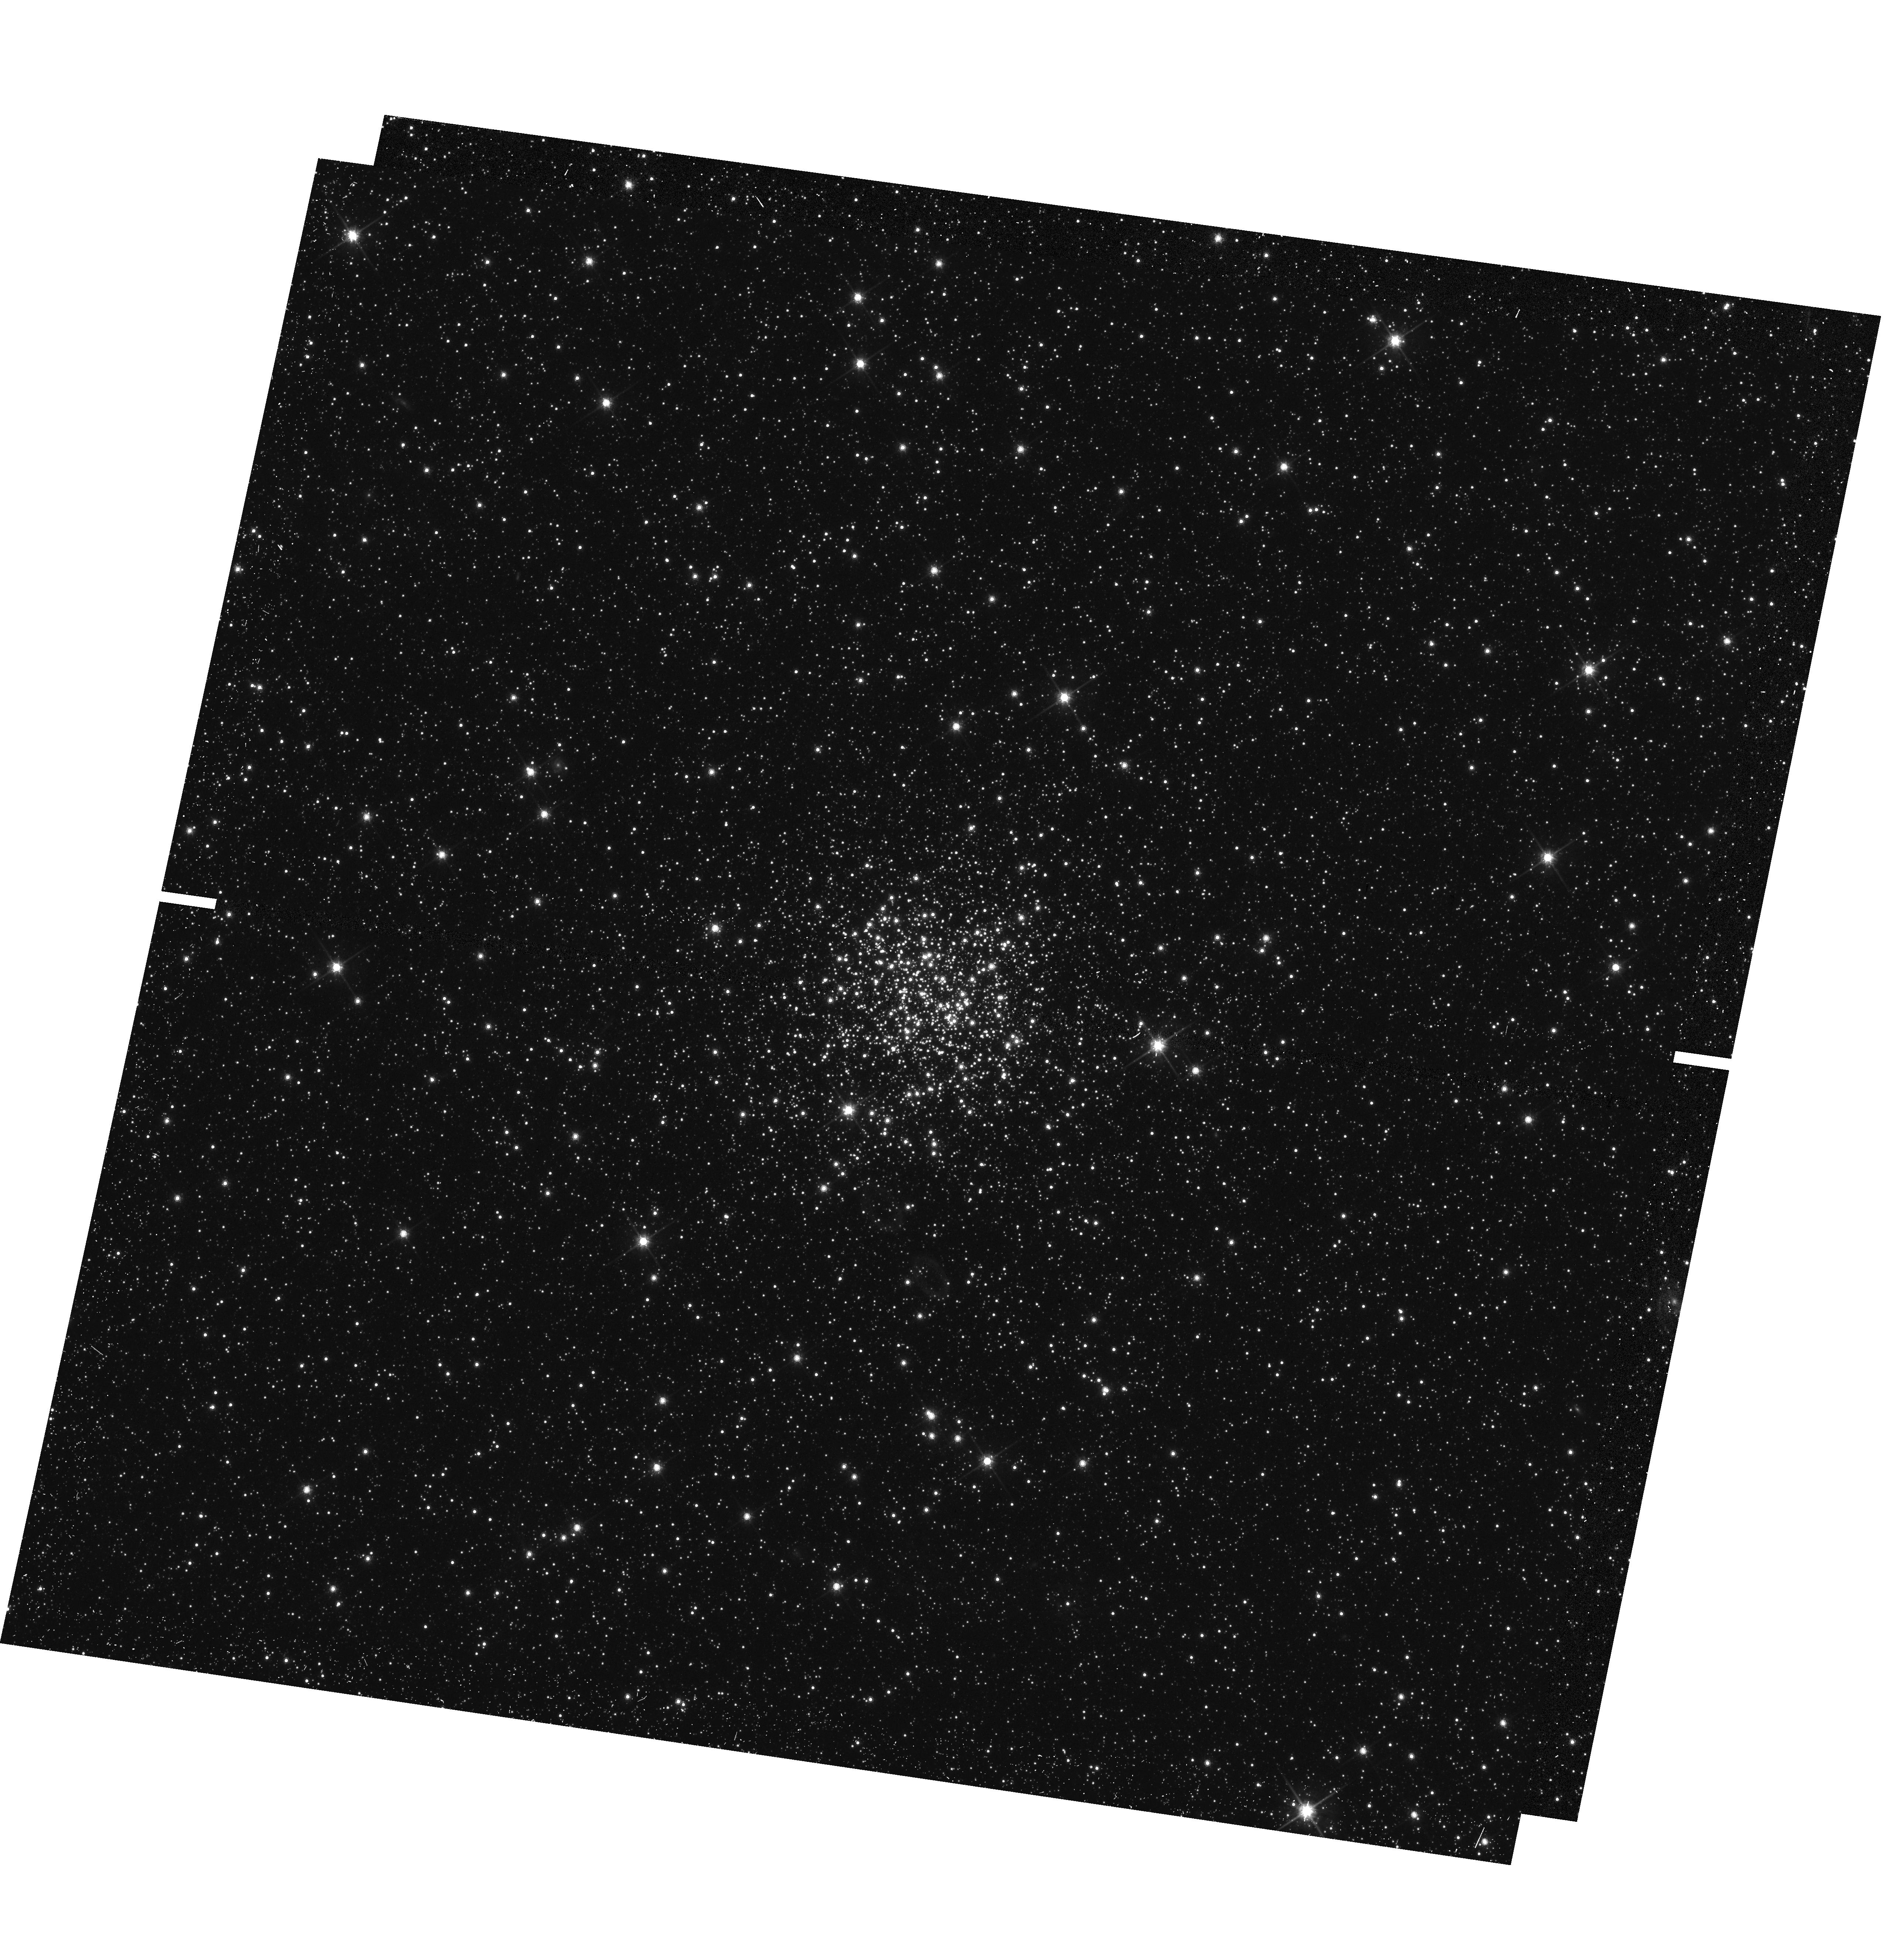
Target: NGC-294. Instrument: WFC3/UVIS. Filter: F814W. Exposure: 13 min. Observation ID: hst_14710_06_wfc3_uvis_f814w_id6i06

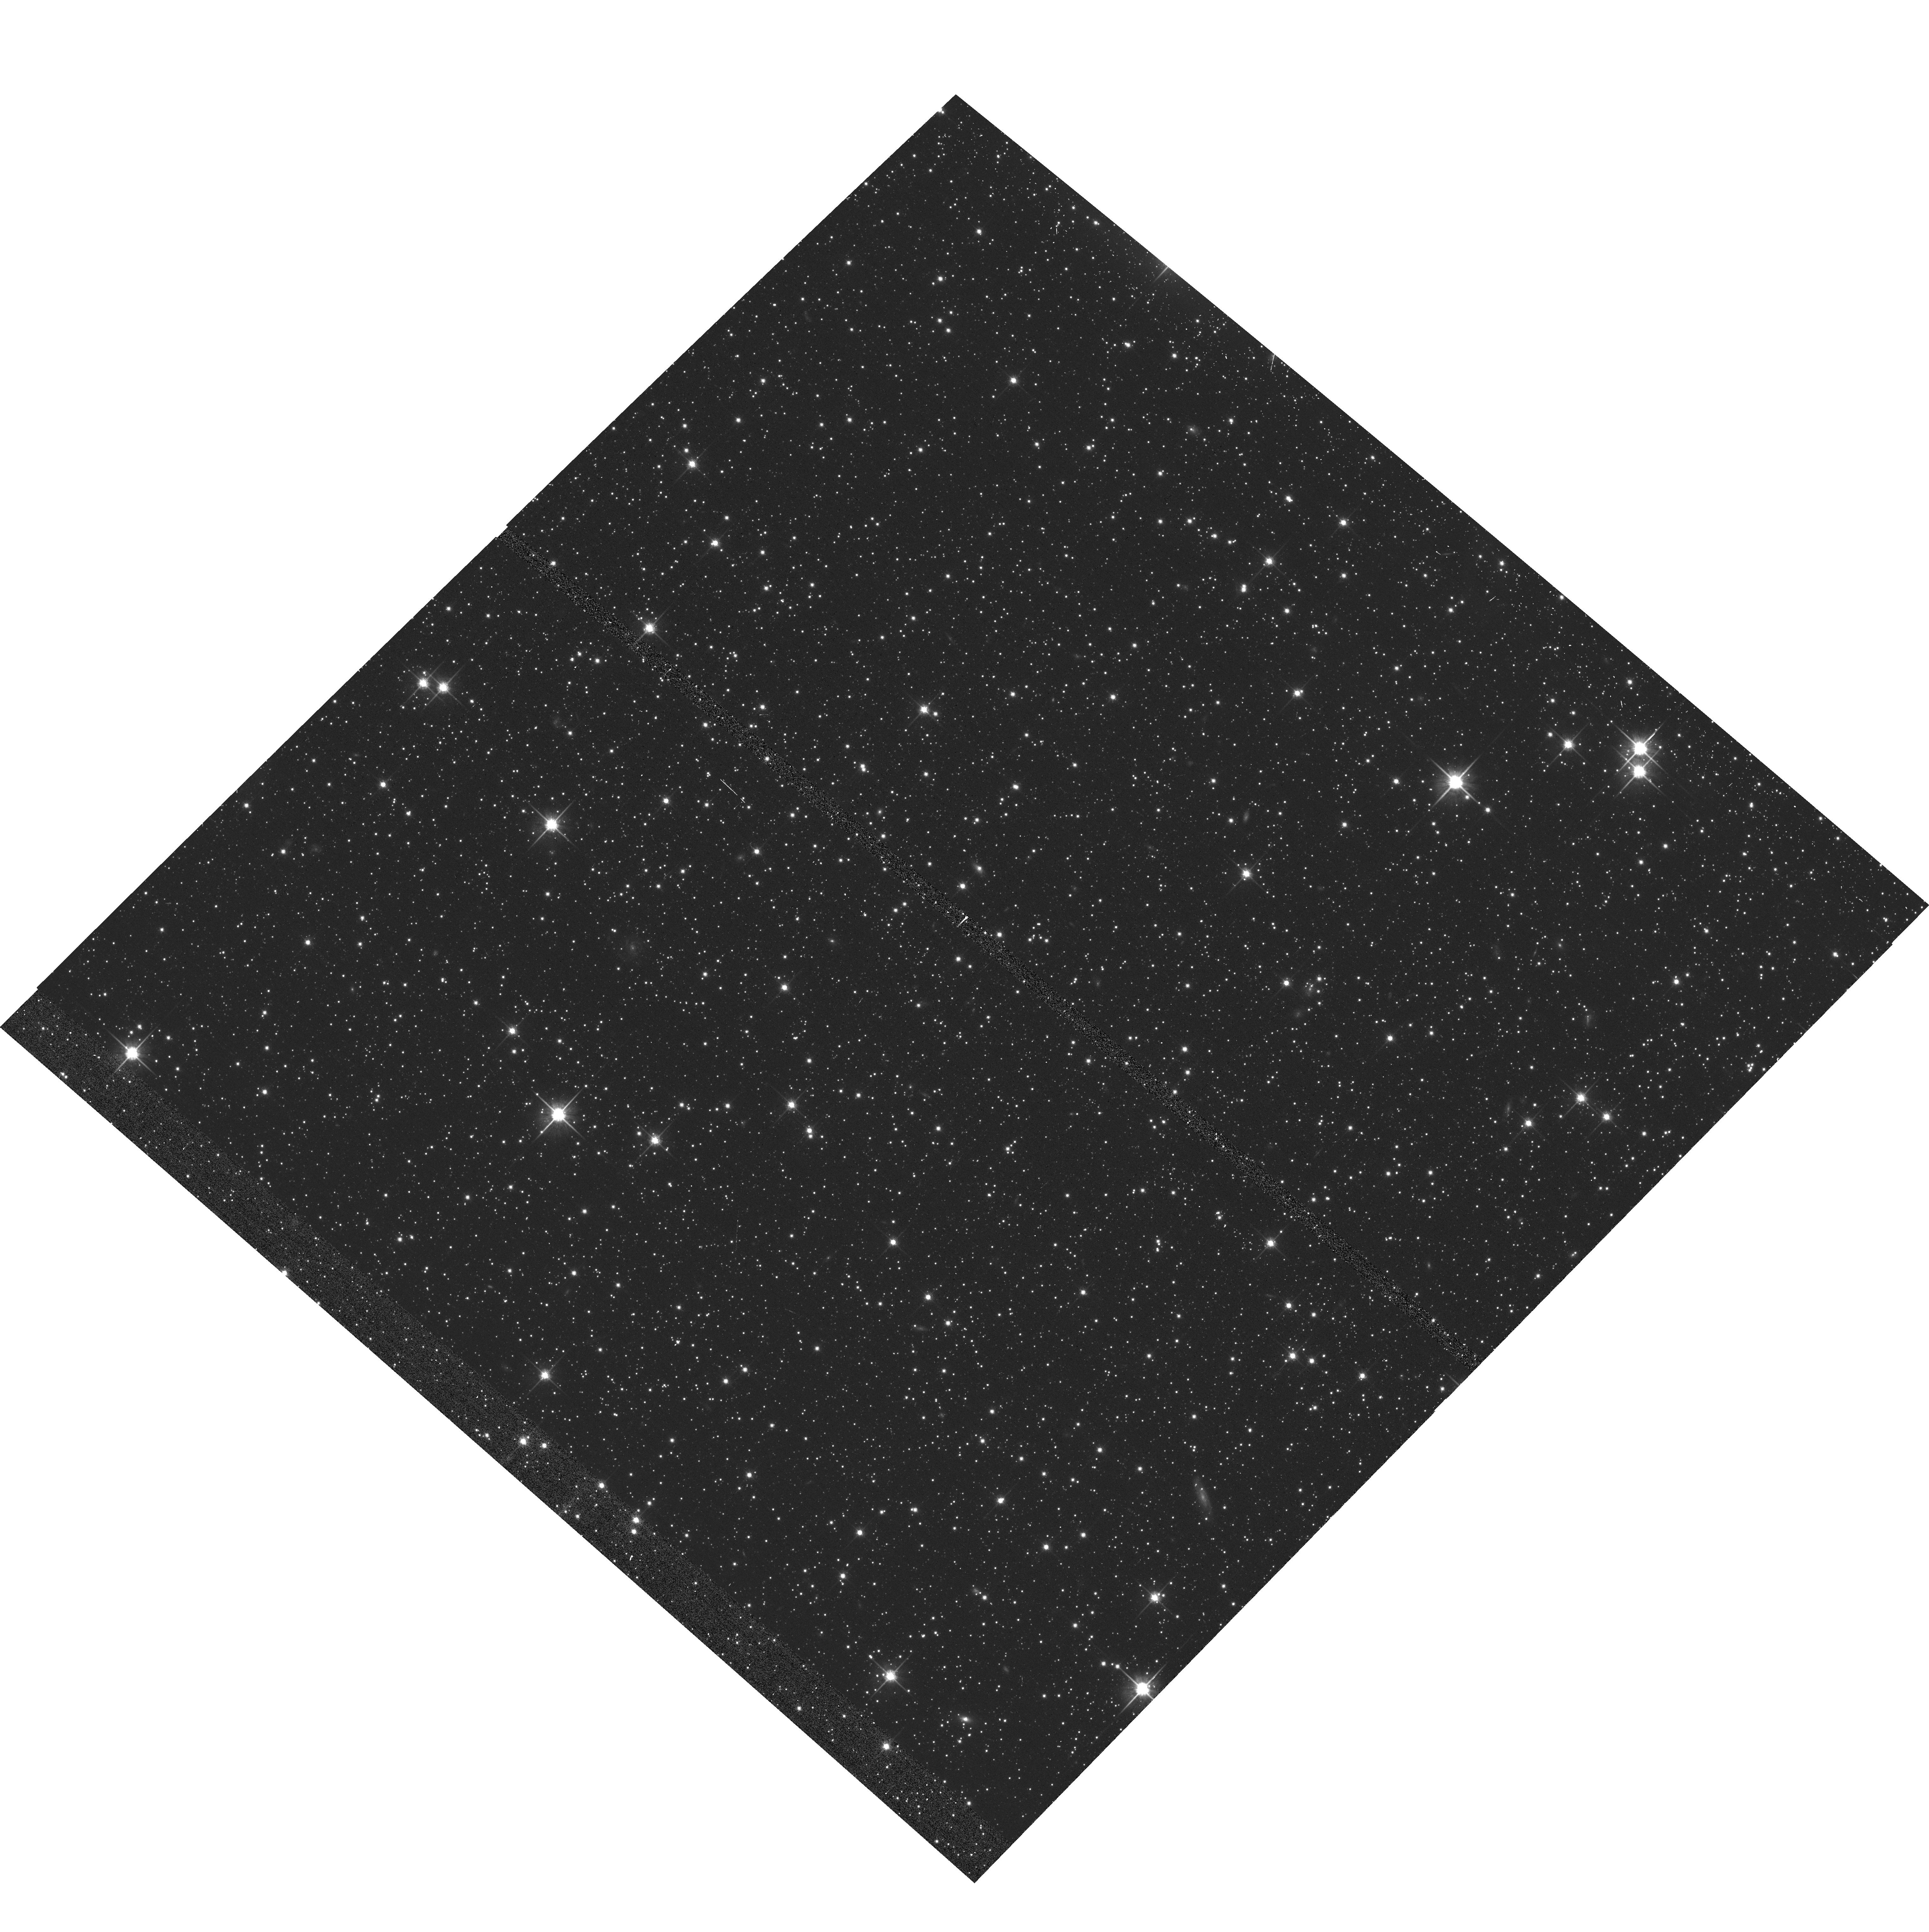
Target: NGC-1805. Instrument: ACS/WFC. Filter: F814W. Exposure: 10 min. Observation ID: hst_14710_02_acs_wfc_f814w_jd6i02

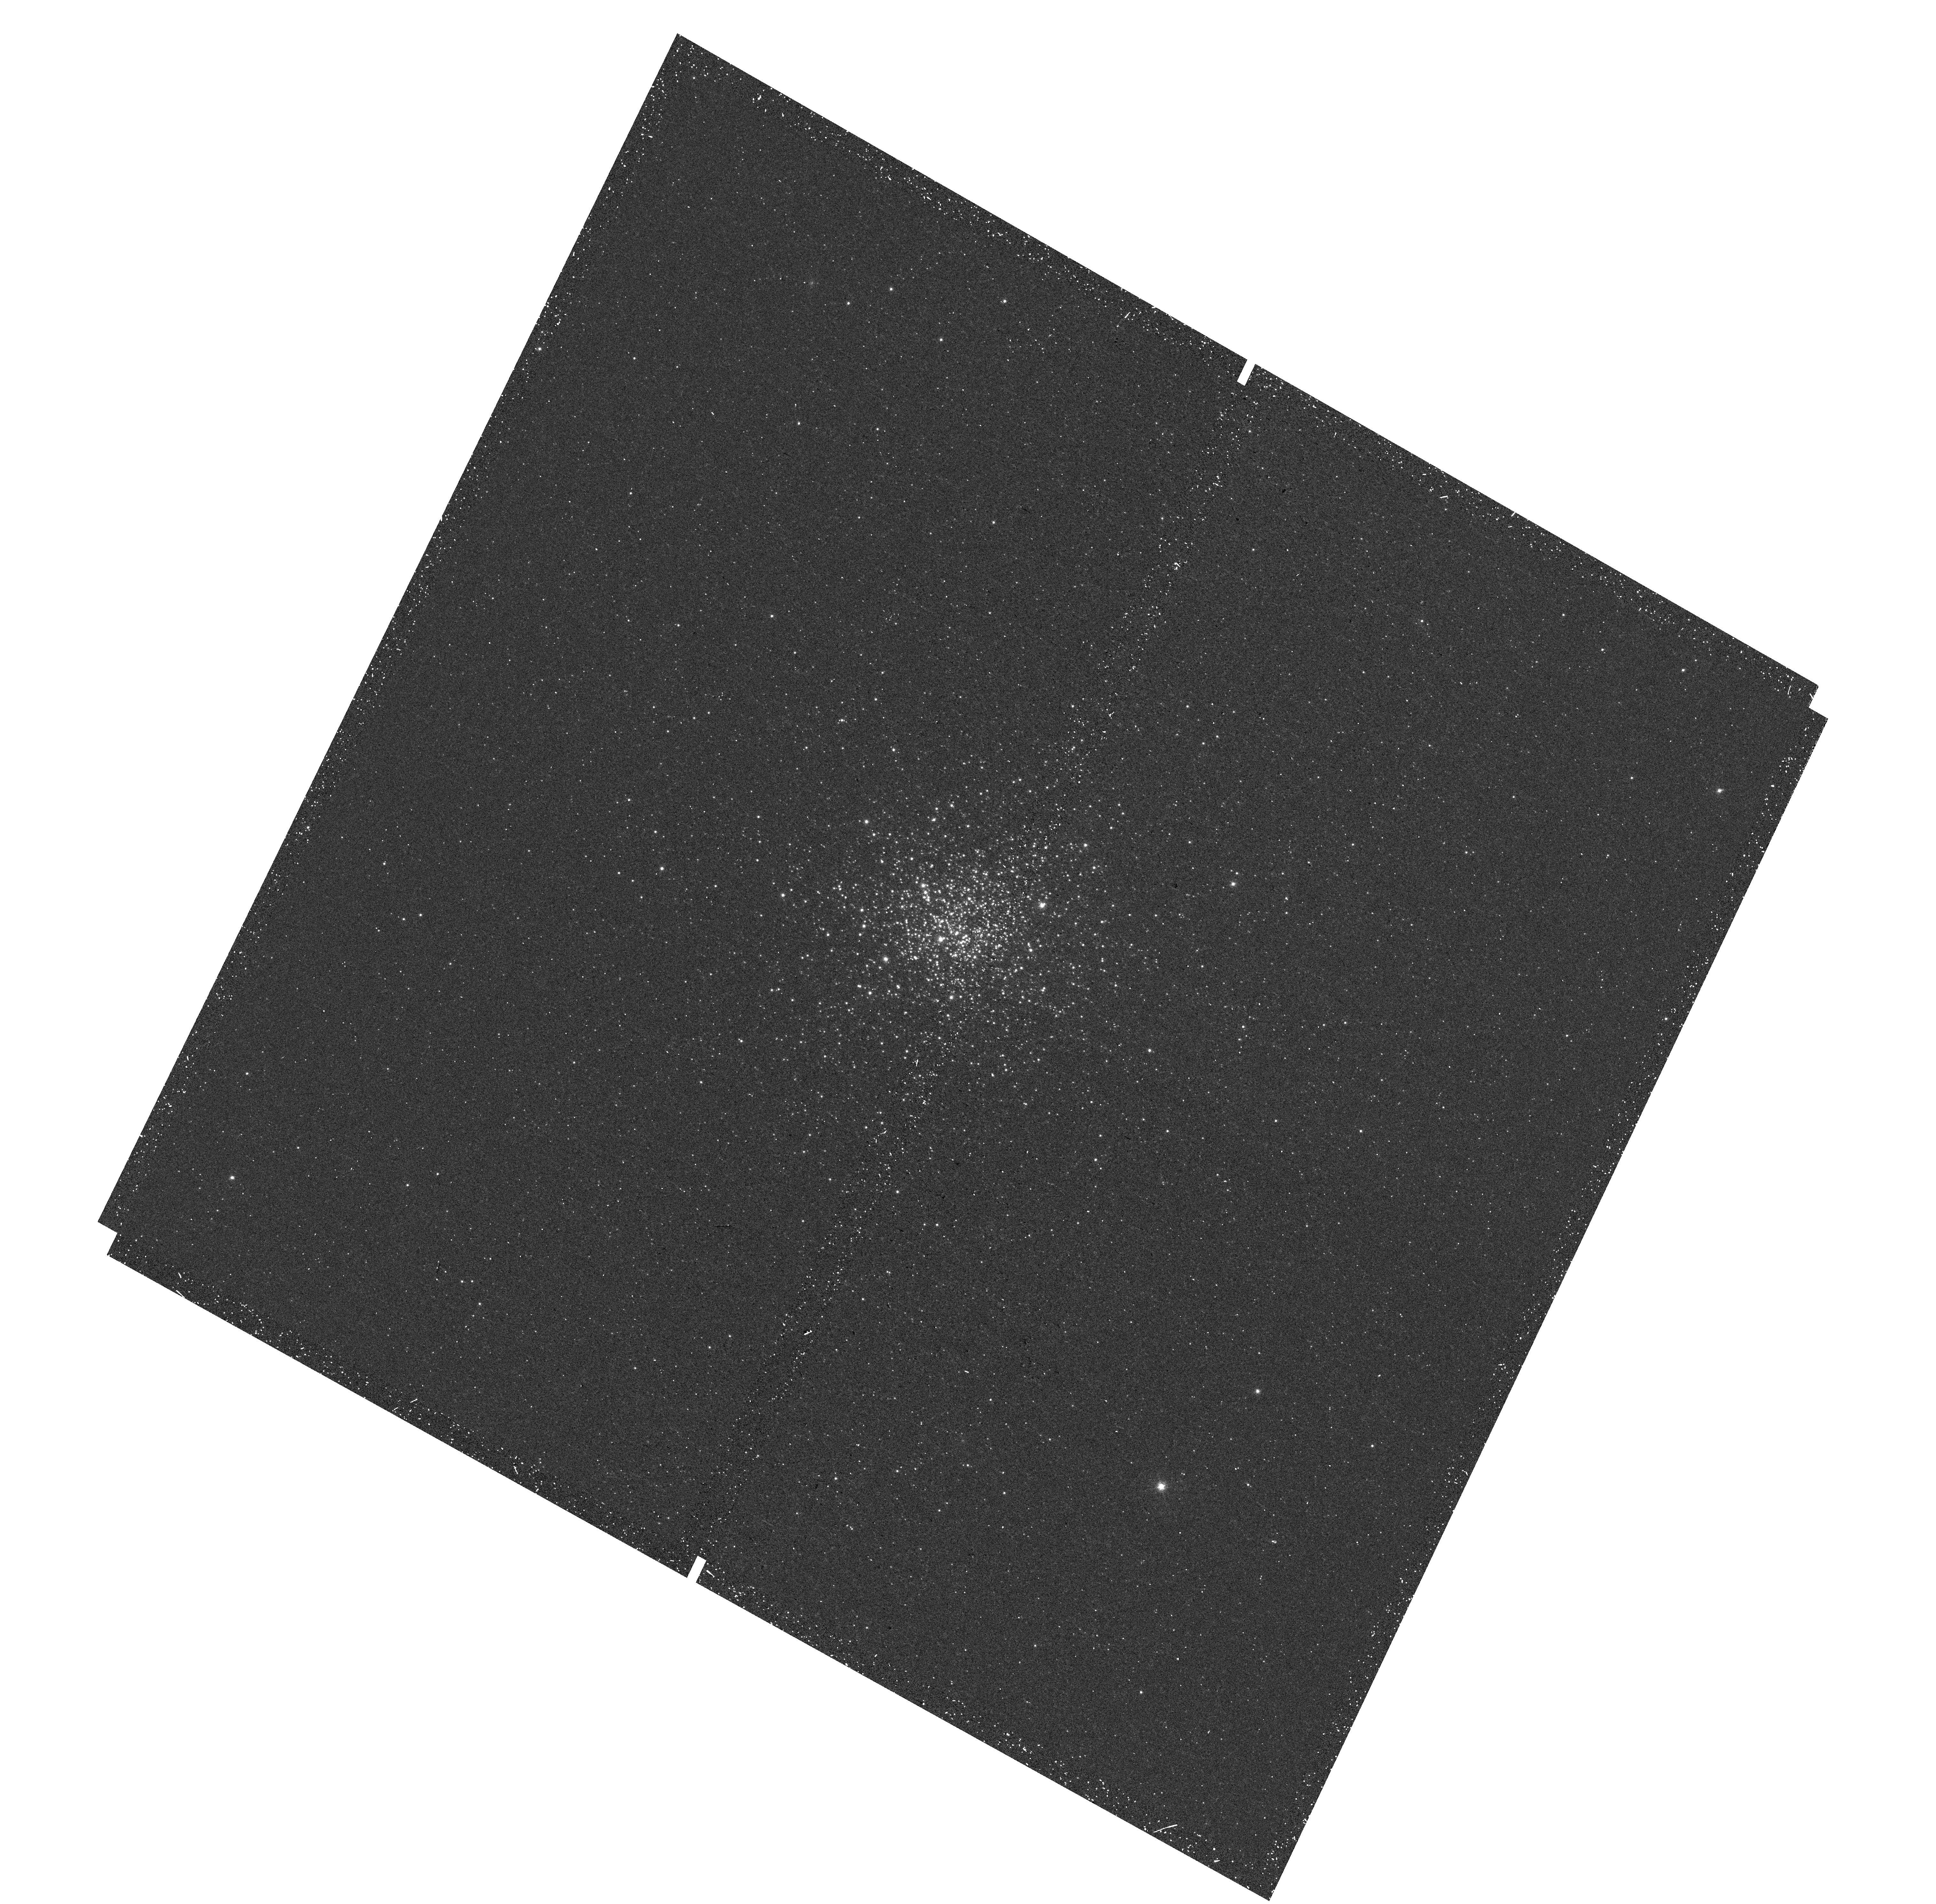
Target: NGC-1868. Instrument: WFC3/UVIS. Filter: F656N. Exposure: 24 min. Observation ID: hst_14710_07_wfc3_uvis_f656n_id6i07

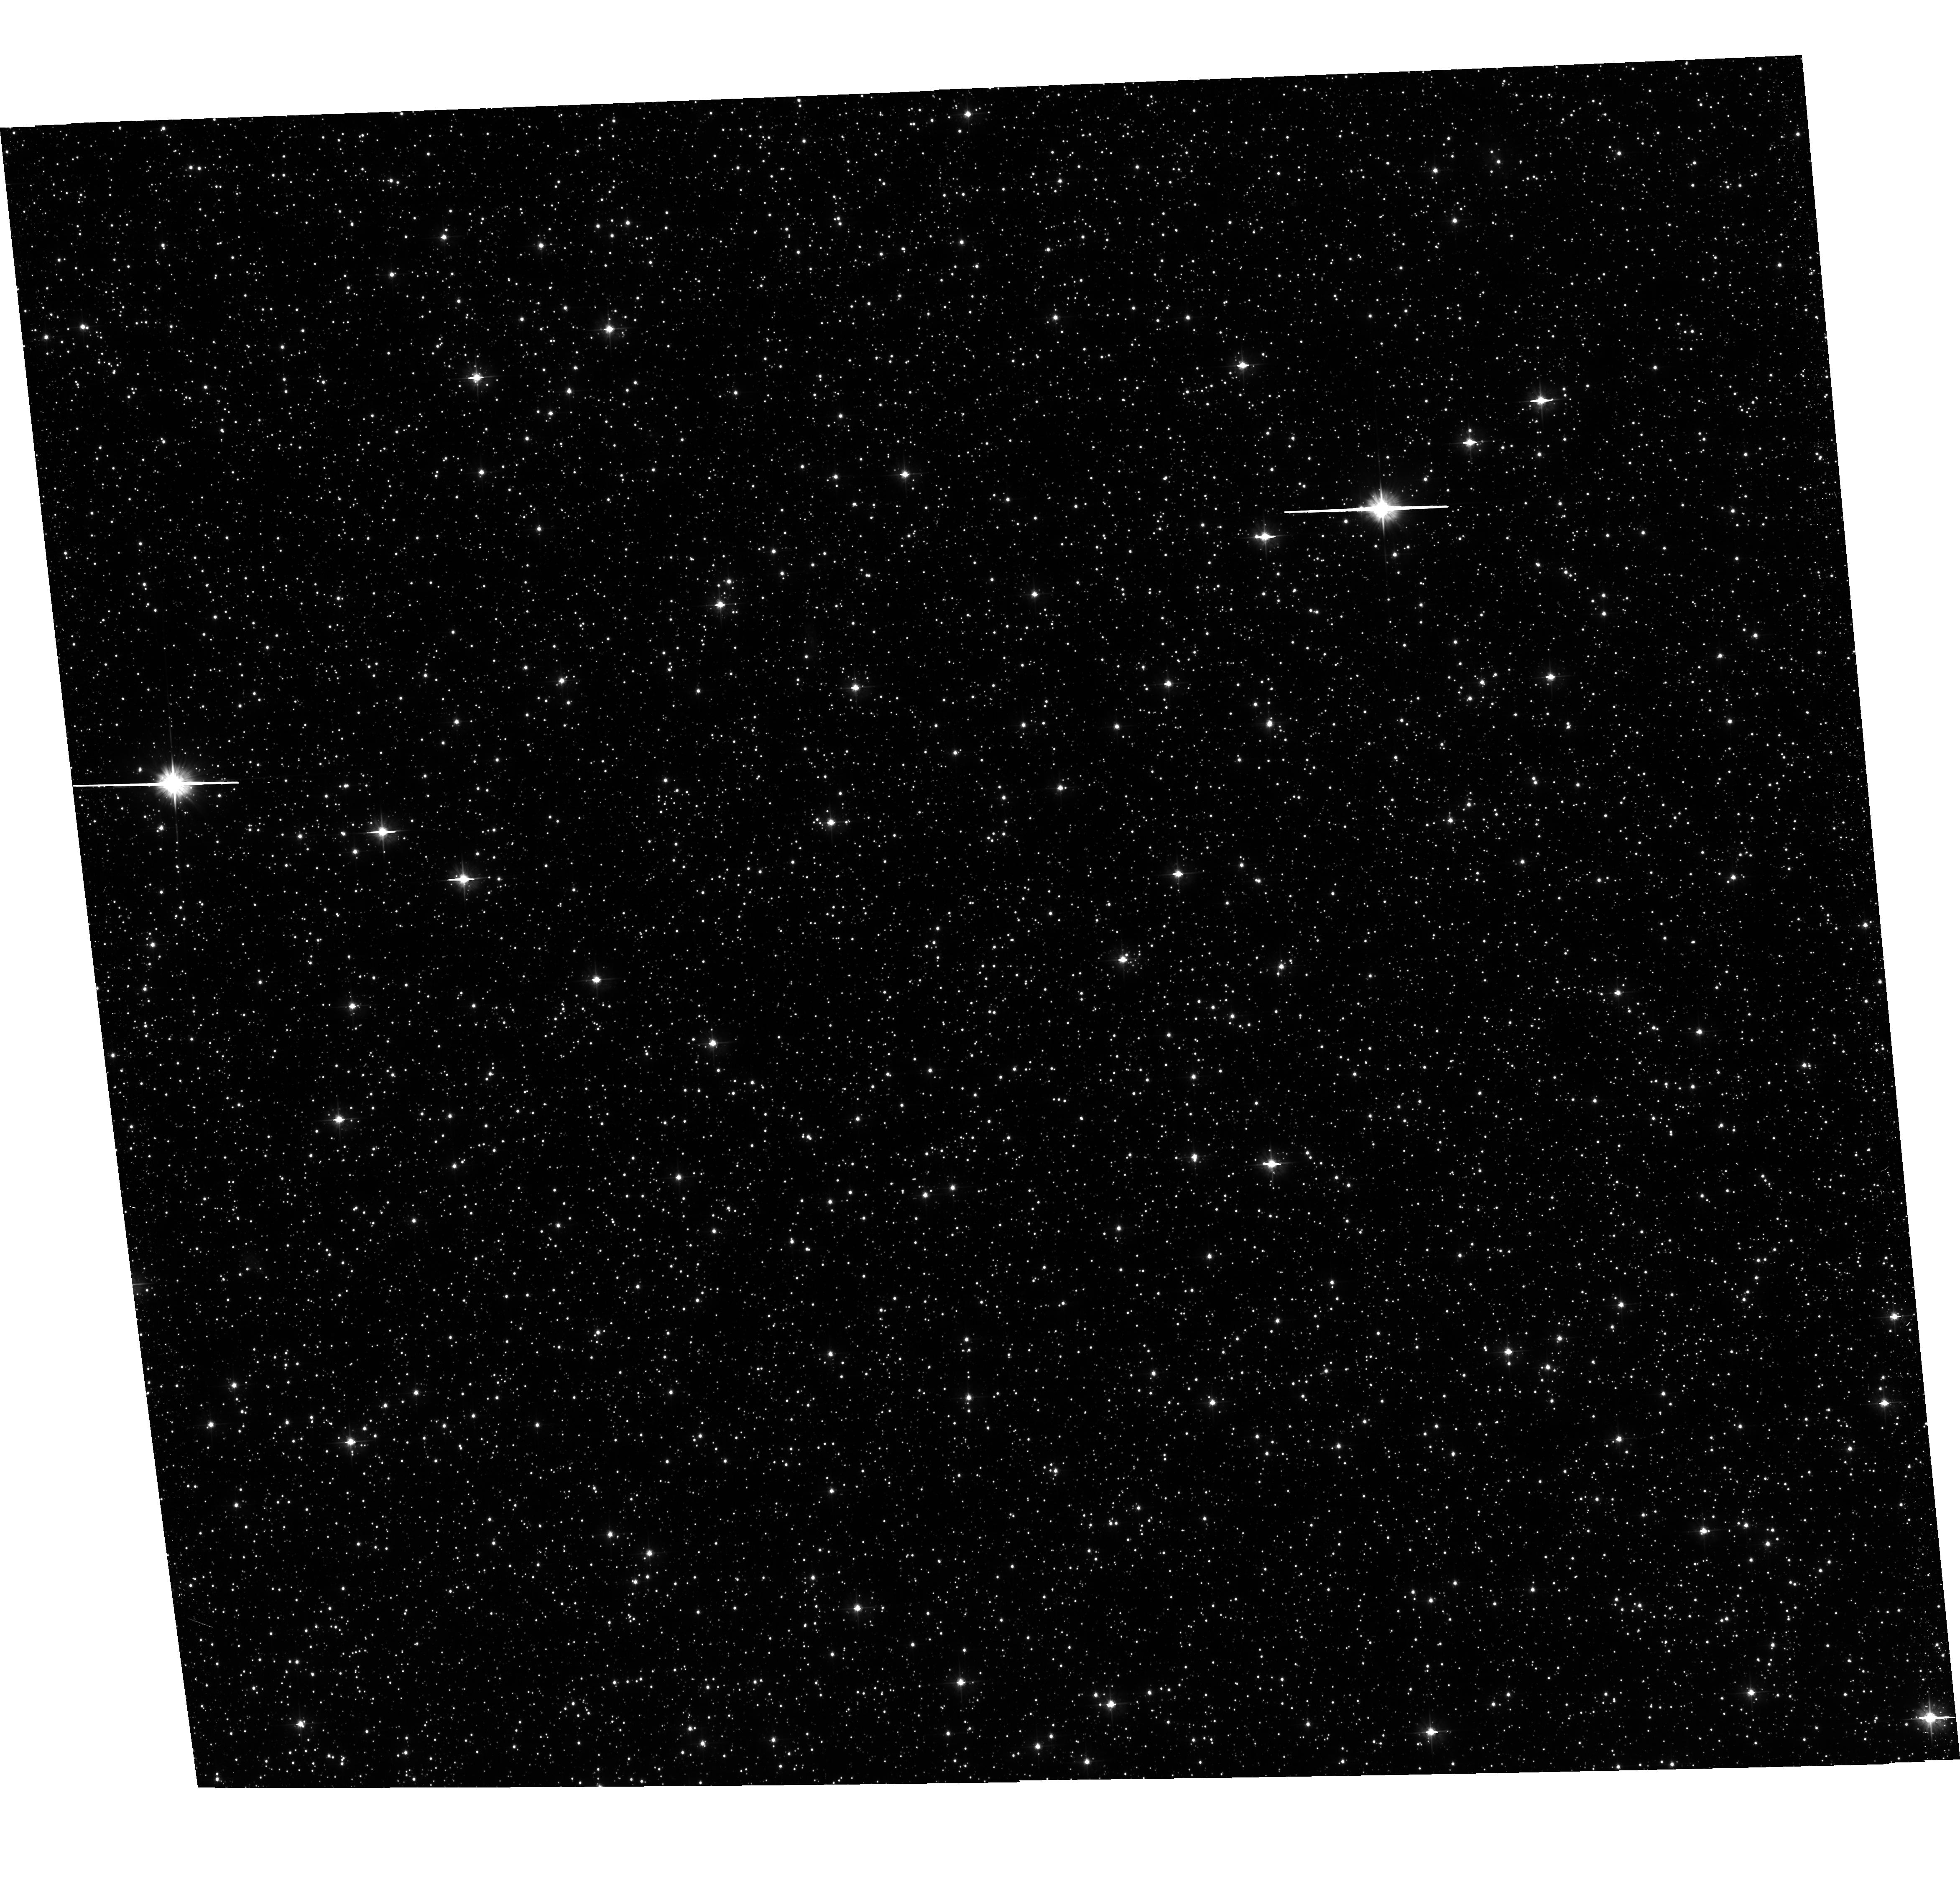
Target: OGLE-CL-SMC-104. Instrument: ACS/WFC. Filter: F475W. Exposure: 47 min. Observation ID: hst_14710_09_acs_wfc_f475w_jd6i09

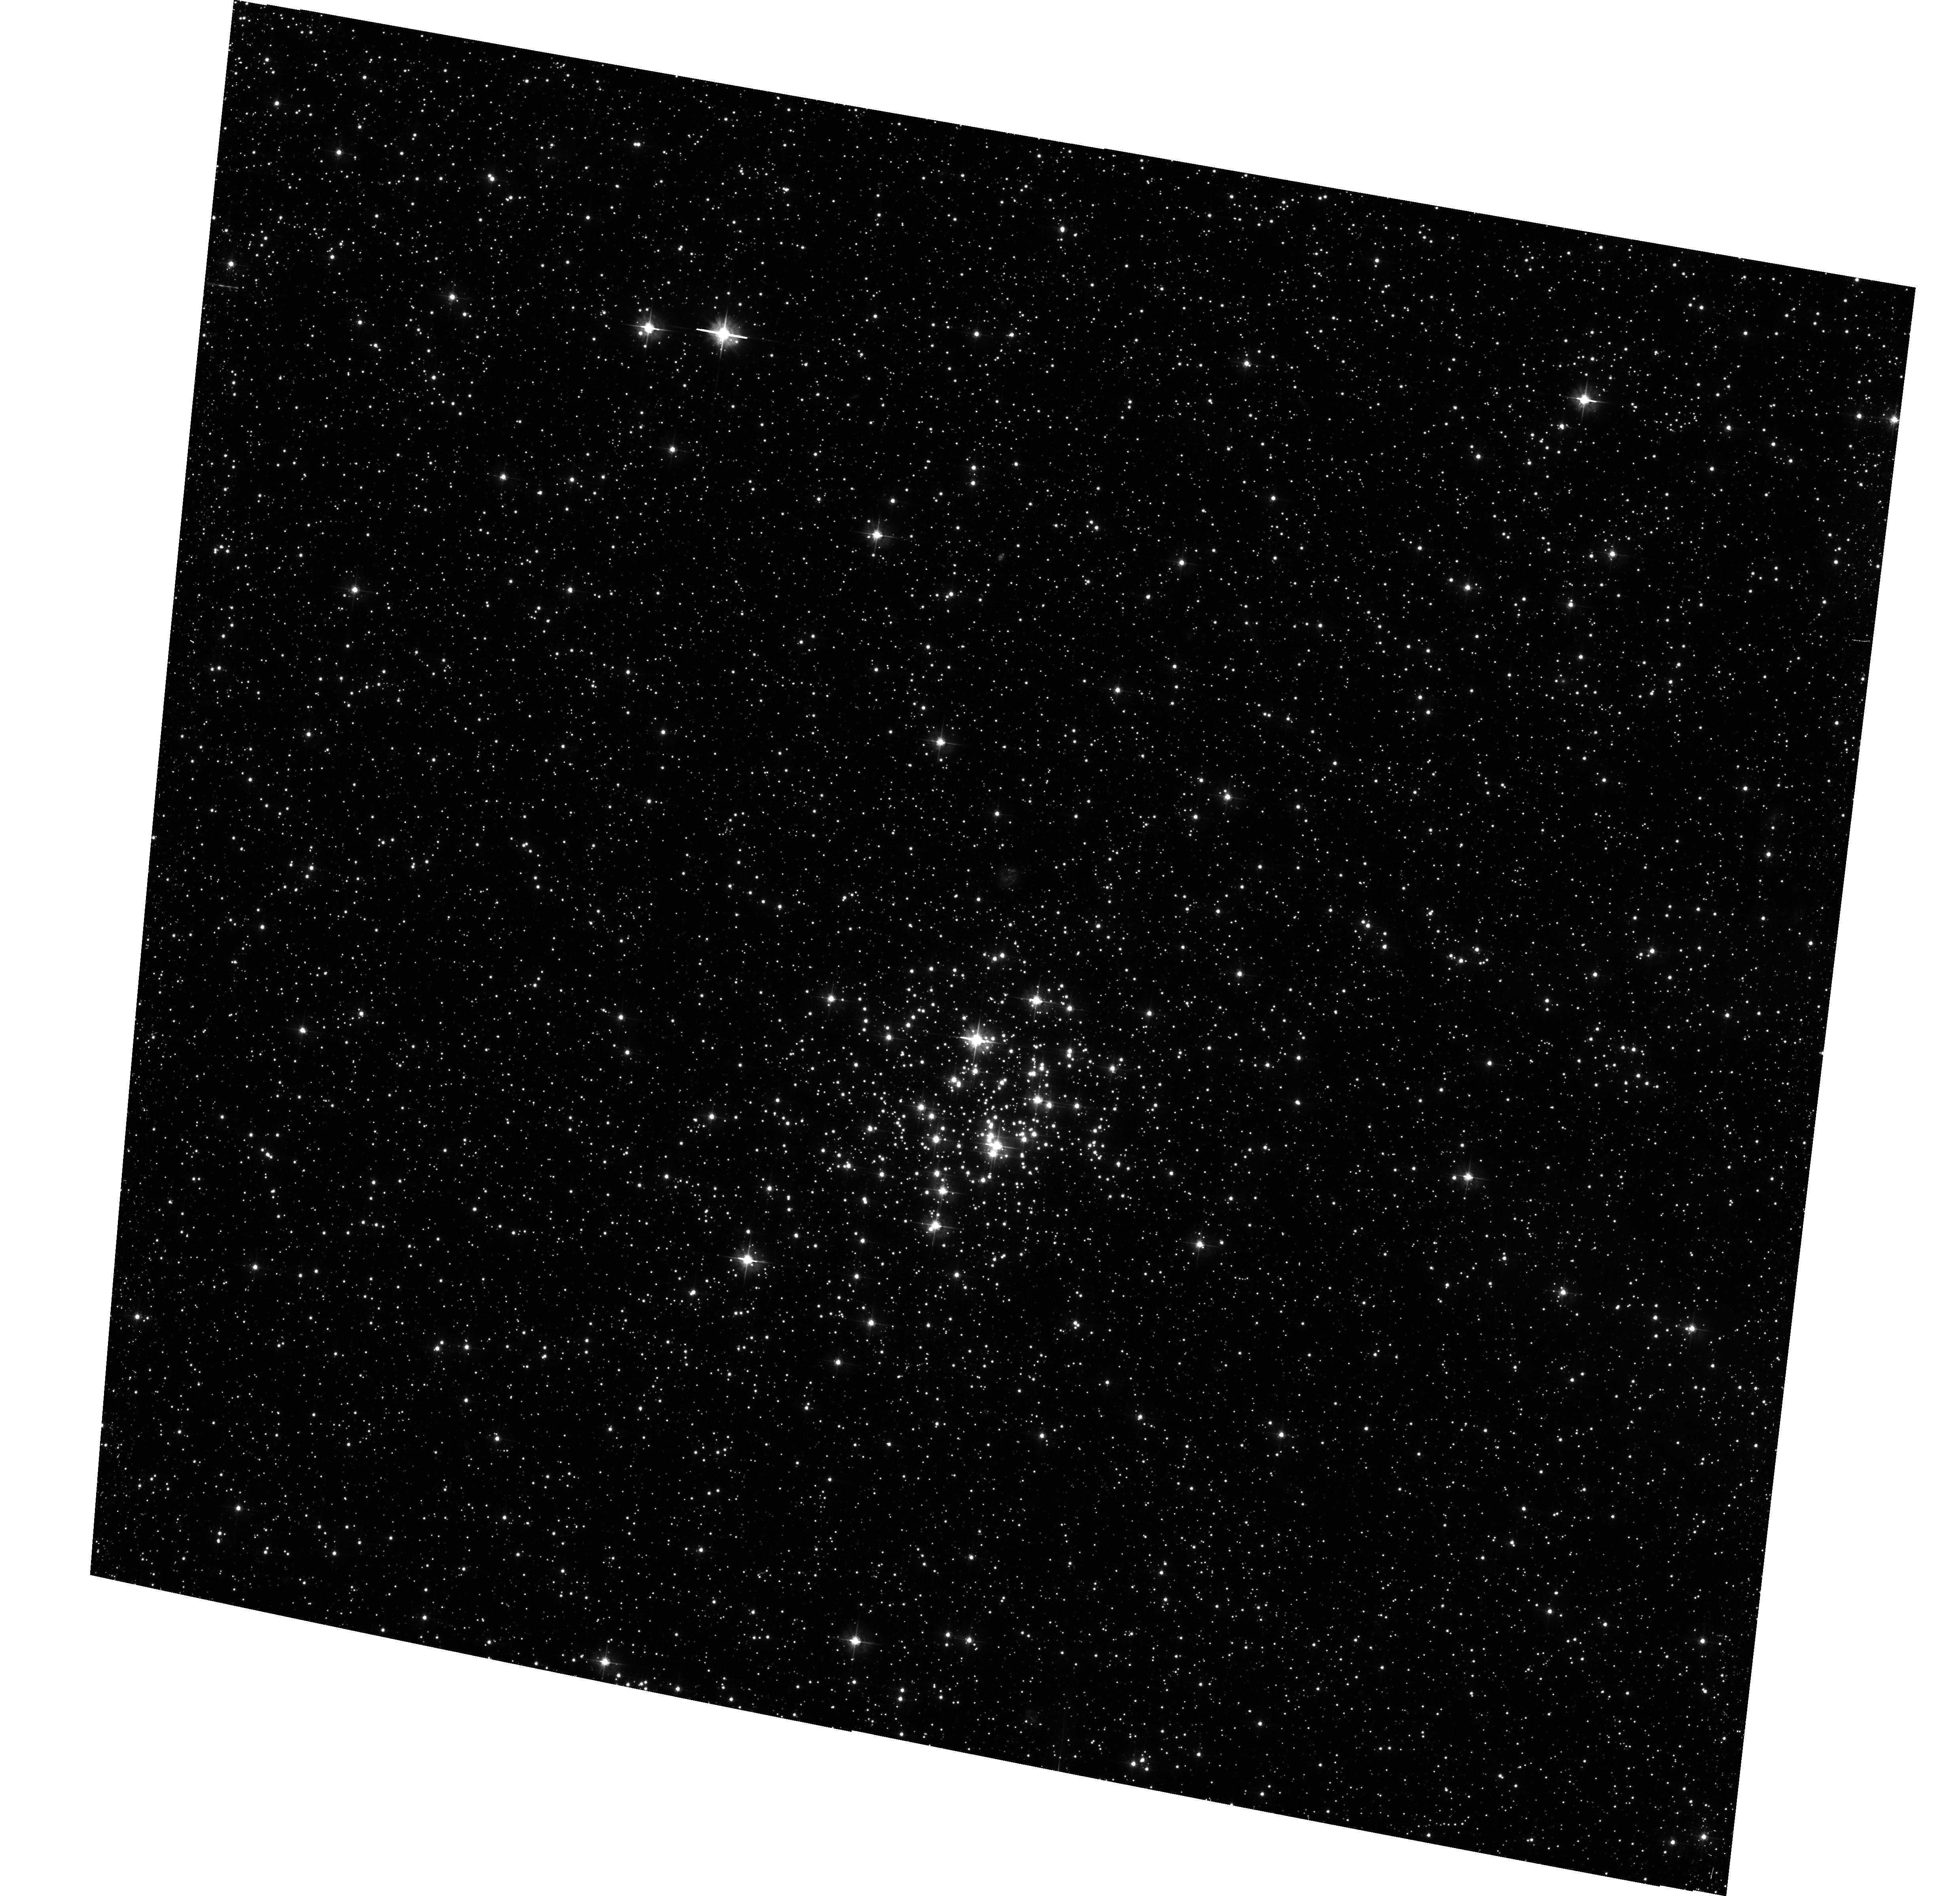
Target: NGC-1801. Instrument: ACS/WFC. Filter: F475W. Exposure: 47 min. Observation ID: hst_14710_08_acs_wfc_f475w_jd6i08

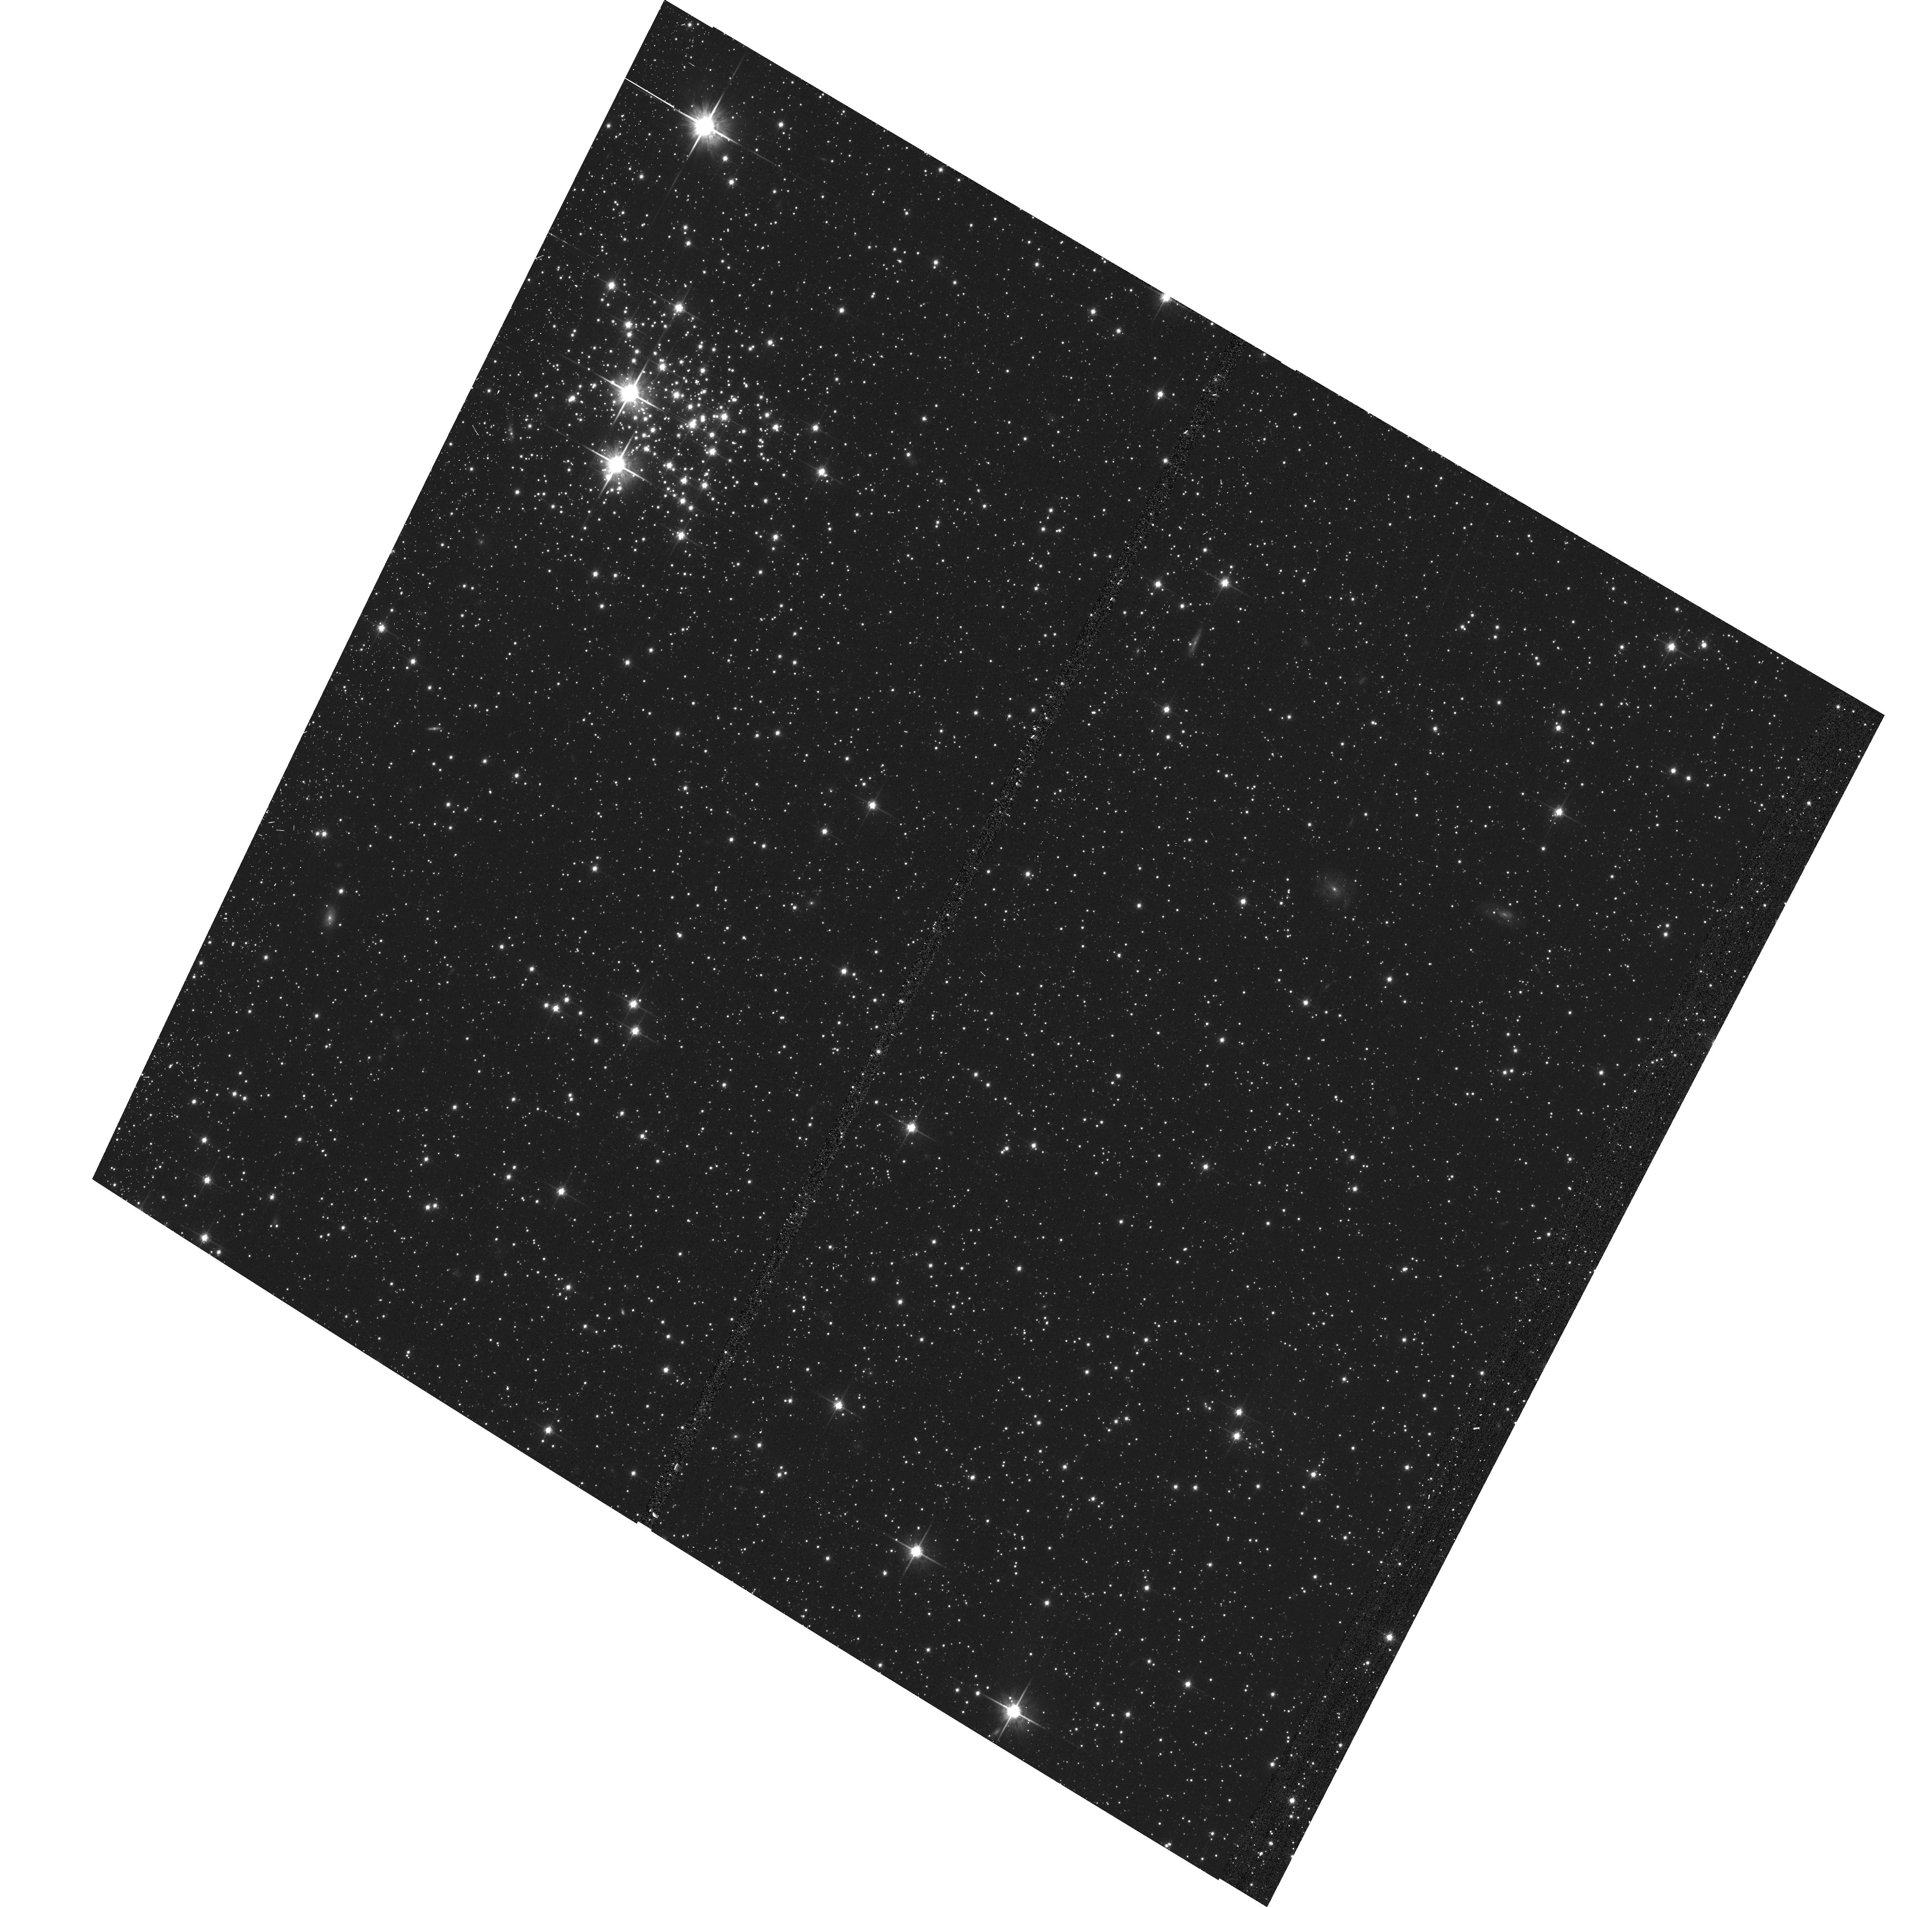
Target: NGC-1818. Instrument: ACS/WFC. Filter: F814W. Exposure: 10 min. Observation ID: hst_14710_01_acs_wfc_f814w_jd6i01

Multiple Stellar Populations in Young Magellanic Cloud Clusters (PI: Milone, Antonino Paolo)

The finding that most intermediate-age (~1-2 Gyr old) star clusters in both Magellanic Clouds (MCs) exhibit an extended main-sequence turn off (eMSTO) has been one of the most-intriguing discoveries made by HST in the field of stellar astrophysics. A huge effort has been undertaken to understand the eMSTO but the physical mechanism that is responsible for the eMSTO is still unknown. Several authors have suggested that the eMSTO is due to an age spread of ~100-500 Myr and that the intermediate-age MC clusters are the young counterparts of the old Galactic globular clusters (GCs) with multiple populations. This scenario would imply that the eMSTO is present in massive GCs only. As an alternative, the eMSTO could be due to coeval stellar populations with different rotation rates. In that case the eMSTO should be unrelated to the mass of the host GC. Our recent discovery that three ~1-300 Myr-old LMC clusters exhibit not only an eMSTO but also a split MS may provide a new angle to investigate the multiple-population phenomenon. We propose to observe 9 GCs in the LMC and the SMC with ages between ~20 and ~600 Myr and masses between ~3, 000 and 50, 000 solar masses. This interval of masses and ages is almost unexplored to date. We plan to obtain deep imaging in the F336W and F814W bands. These are very efficient filters to search for eMSTOs and split MSs and to constrain the internal variation of age and/or the rotation rates of the distinct populations. Moreover, we will use the F656N filter to detect any H-alpha emission either due to pre-MS stars or fast-rotating Be-stars. We will thus understand to what extent age, rotation, and GC mass are responsible for the eMSTO.